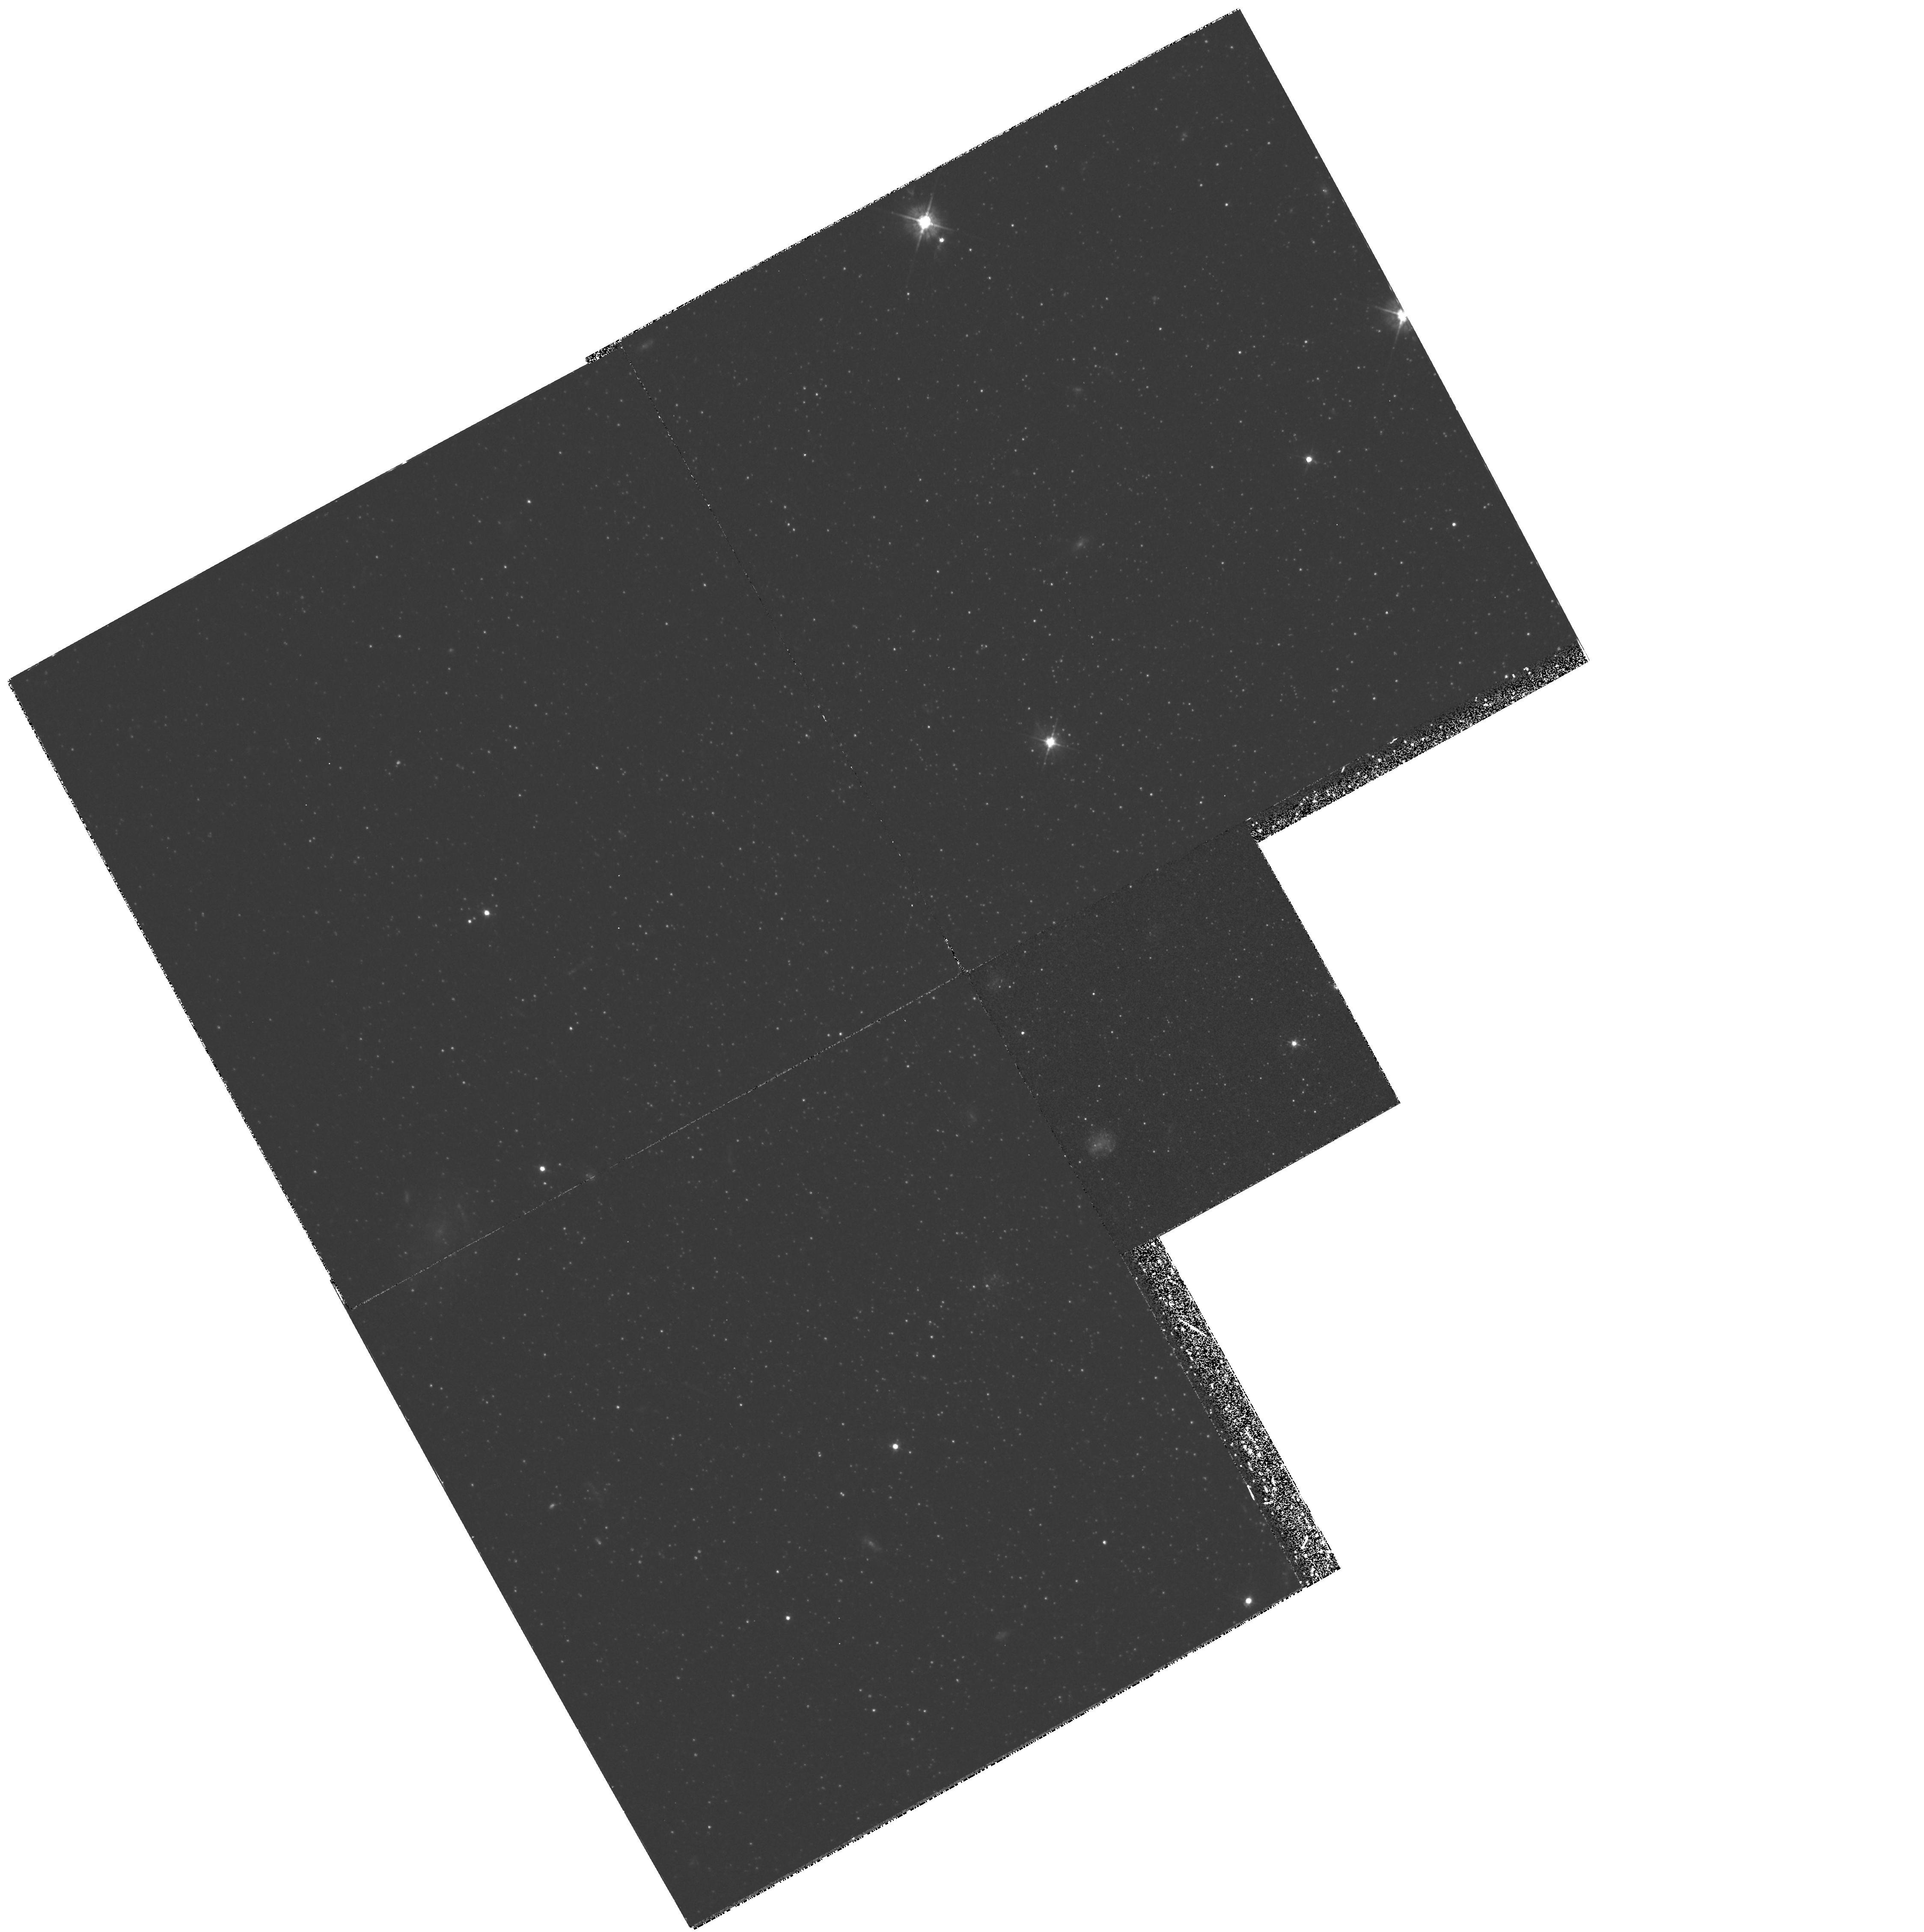
Target: ANDROMEDA-I. Instrument: WFPC2/PC. Filter: F450W. Exposure: 3 h. Observation ID: hst_5325_01_wfpc2_pc_f450w_u2e701

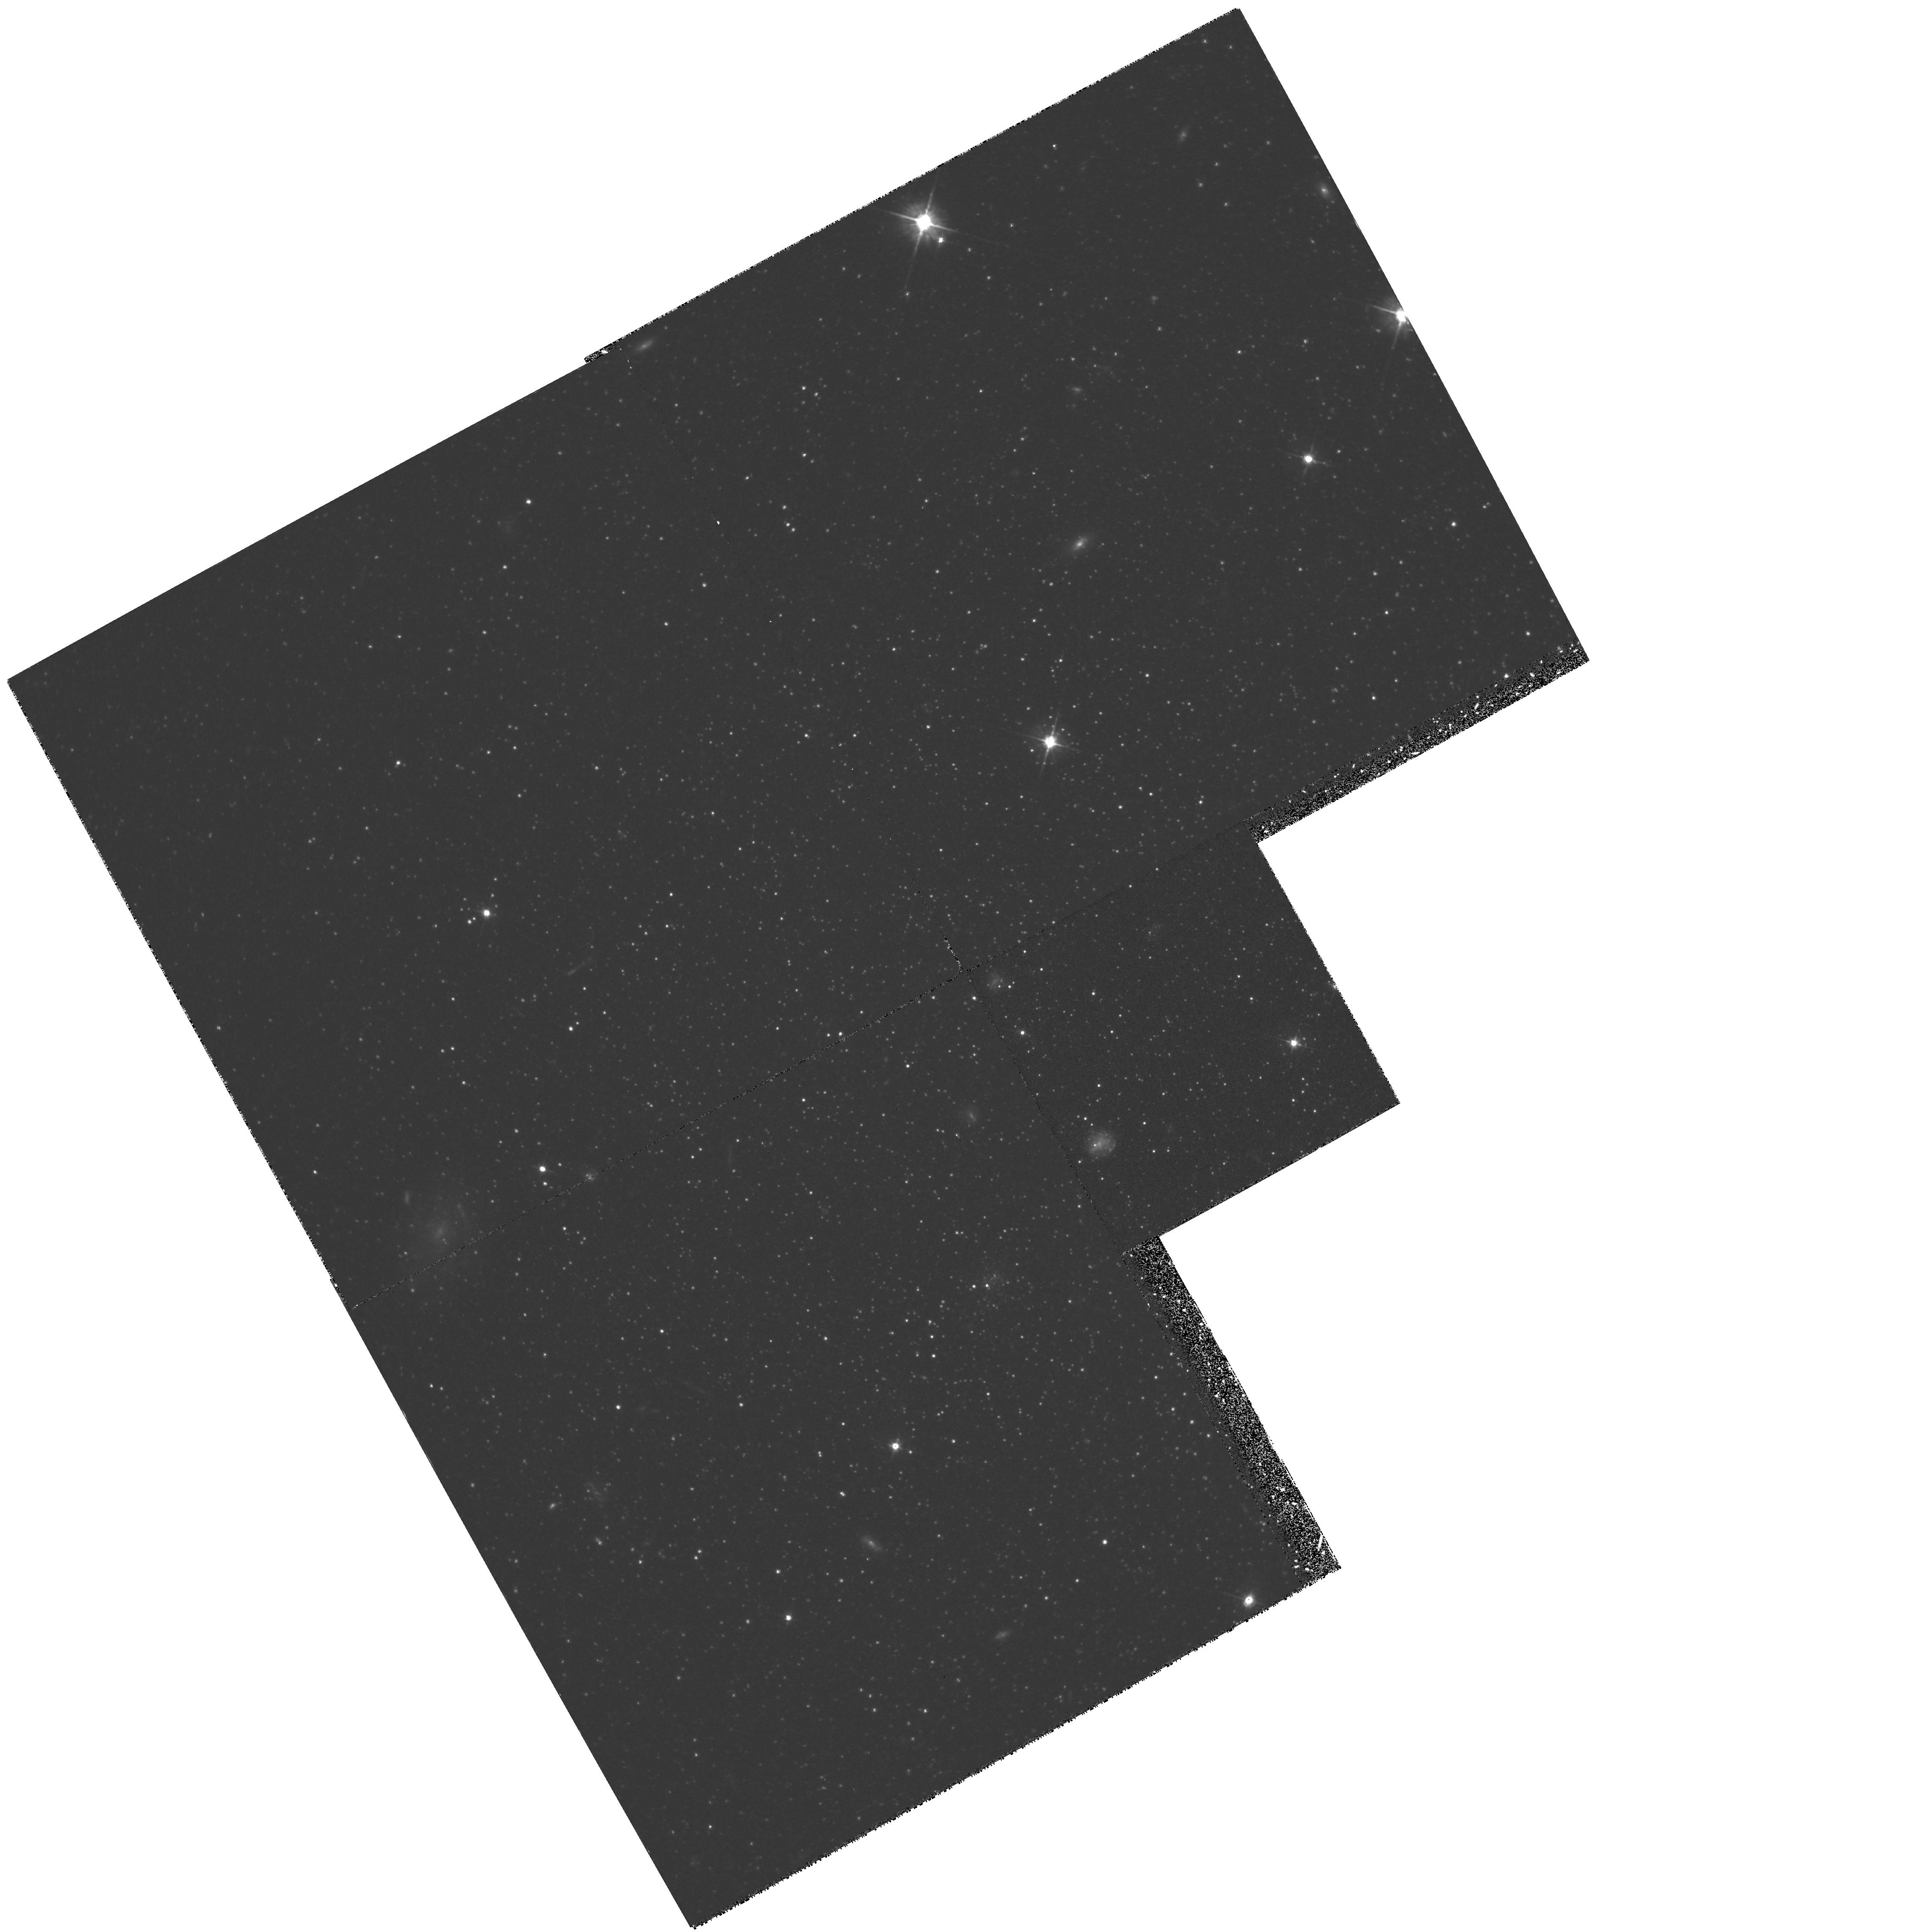
Target: ANDROMEDA-I. Instrument: WFPC2/PC. Filter: F555W. Exposure: 2 h. Observation ID: hst_5325_01_wfpc2_pc_f555w_u2e701

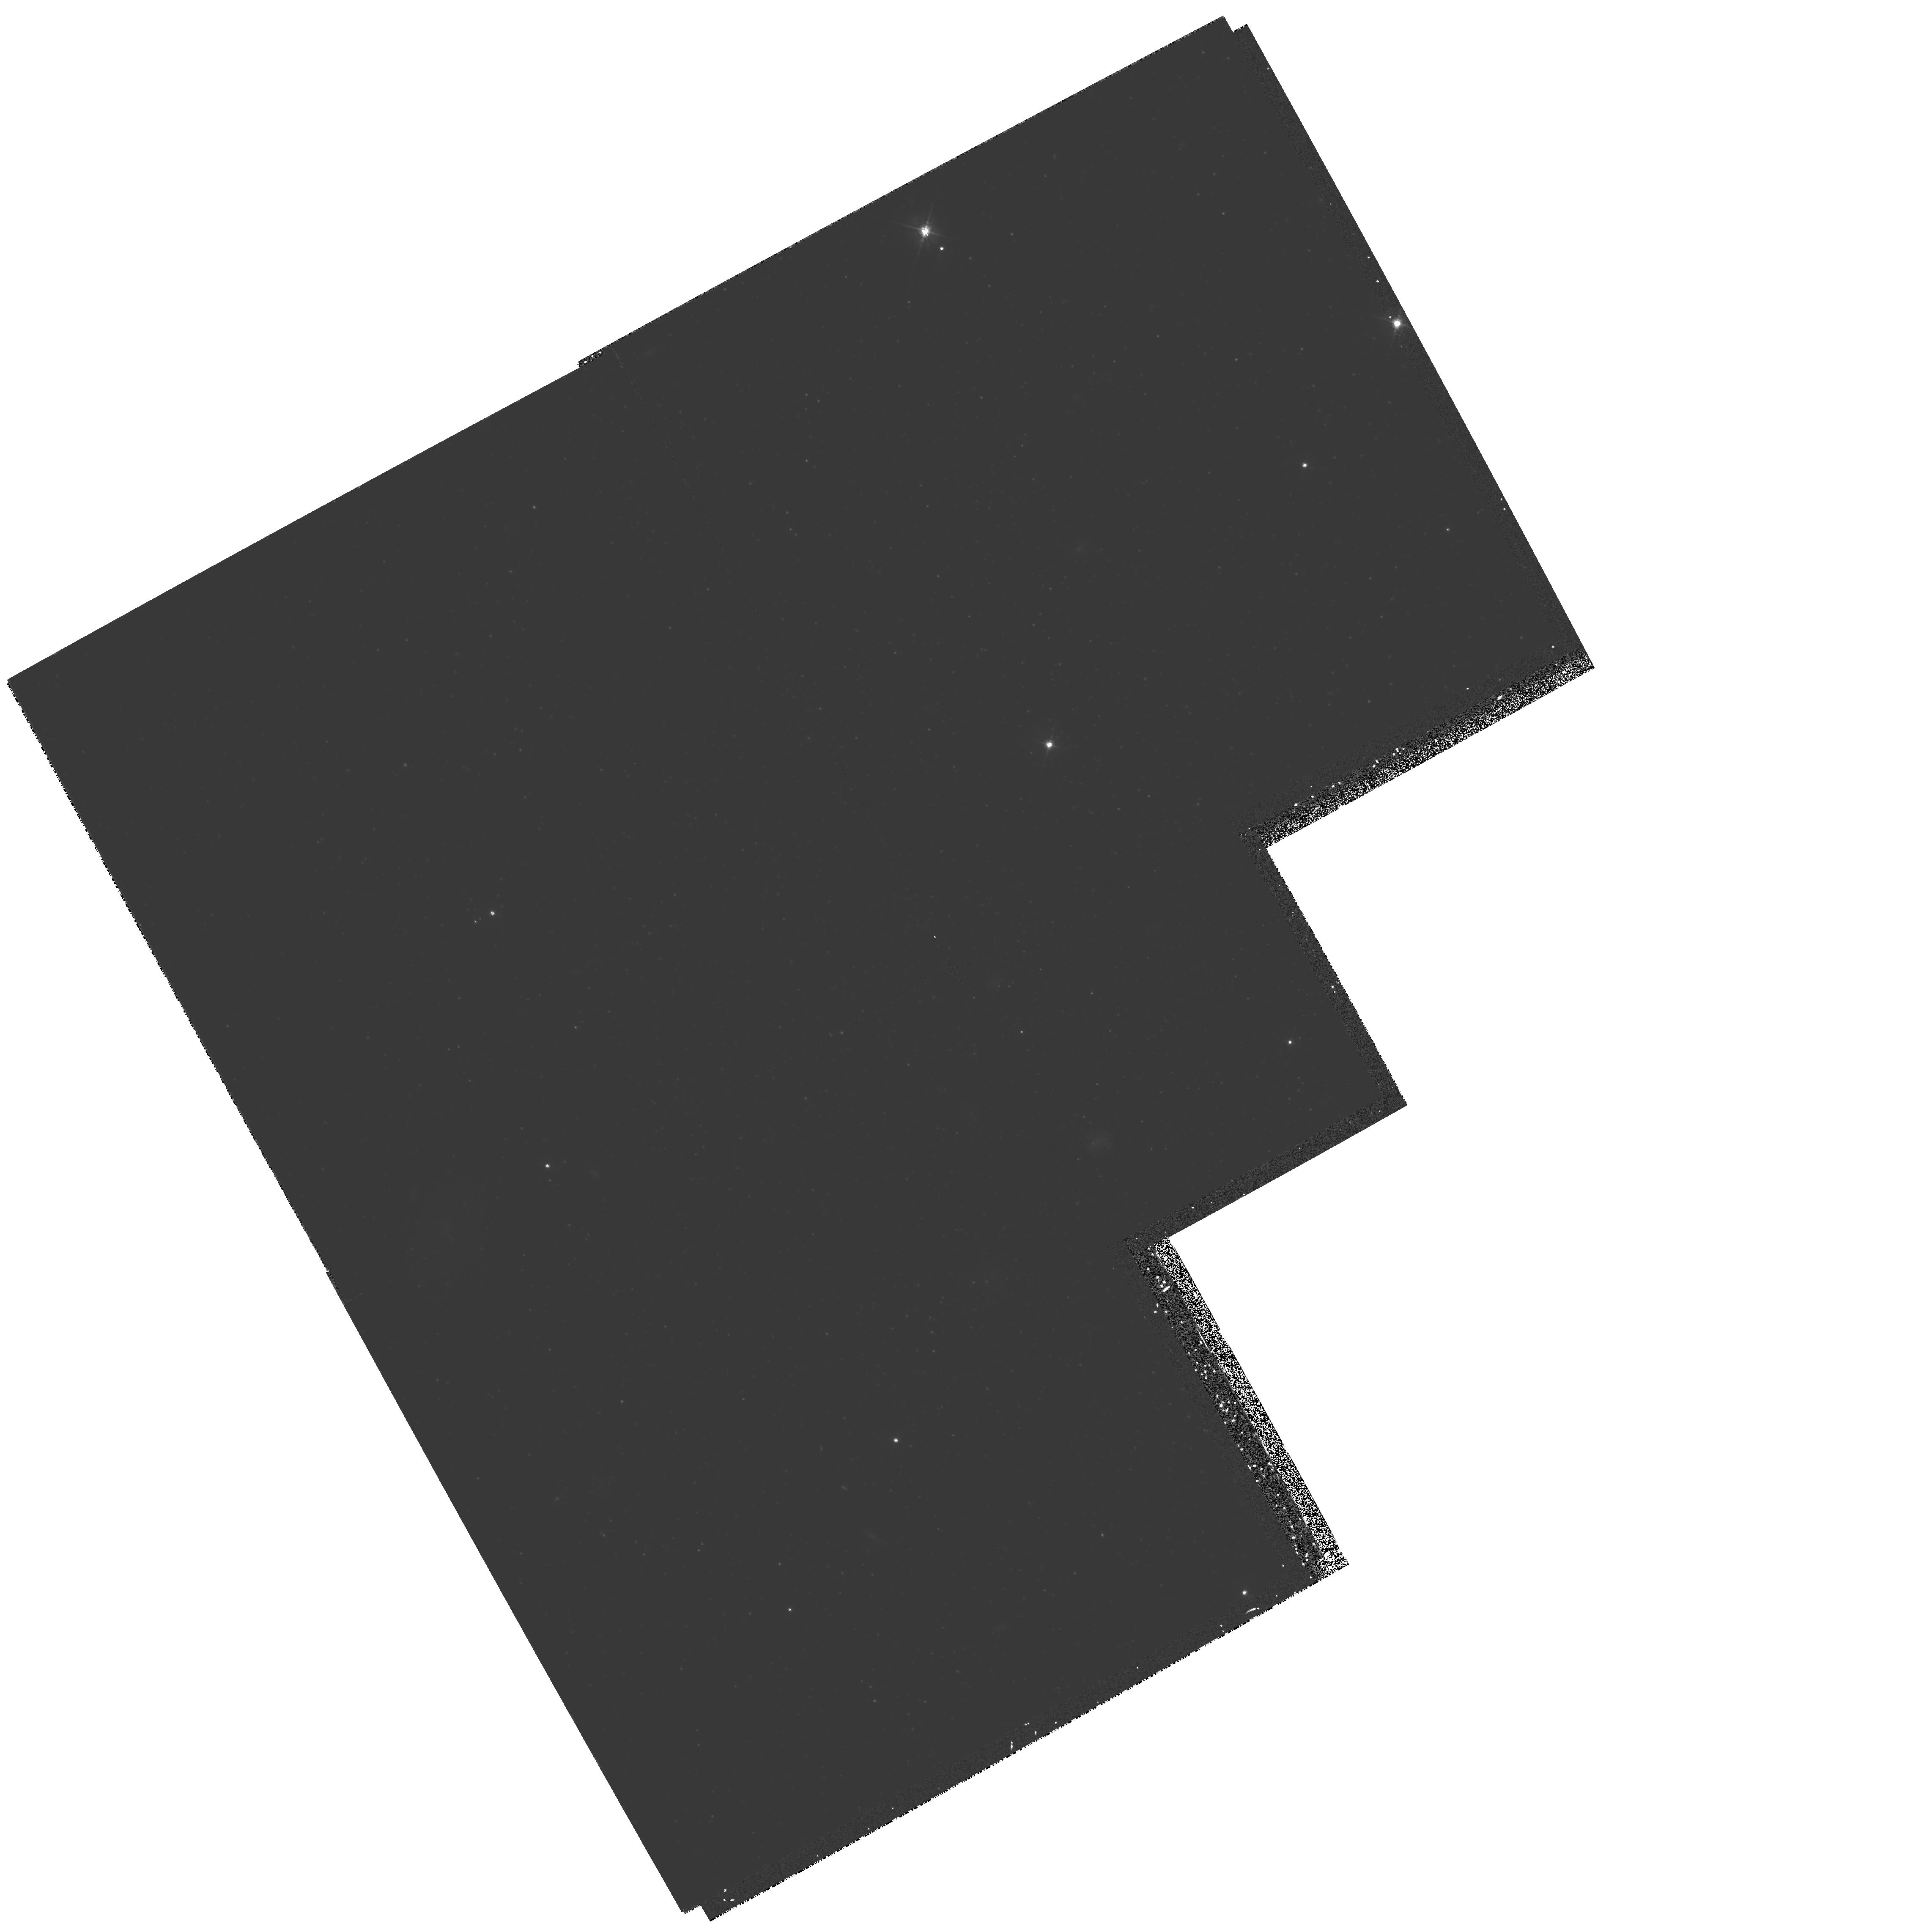
Target: ANDROMEDA-I. Instrument: WFPC2/PC. Filter: F450W. Exposure: 3.1 h. Observation ID: hst_5325_02_wfpc2_pc_f450w_u2e702

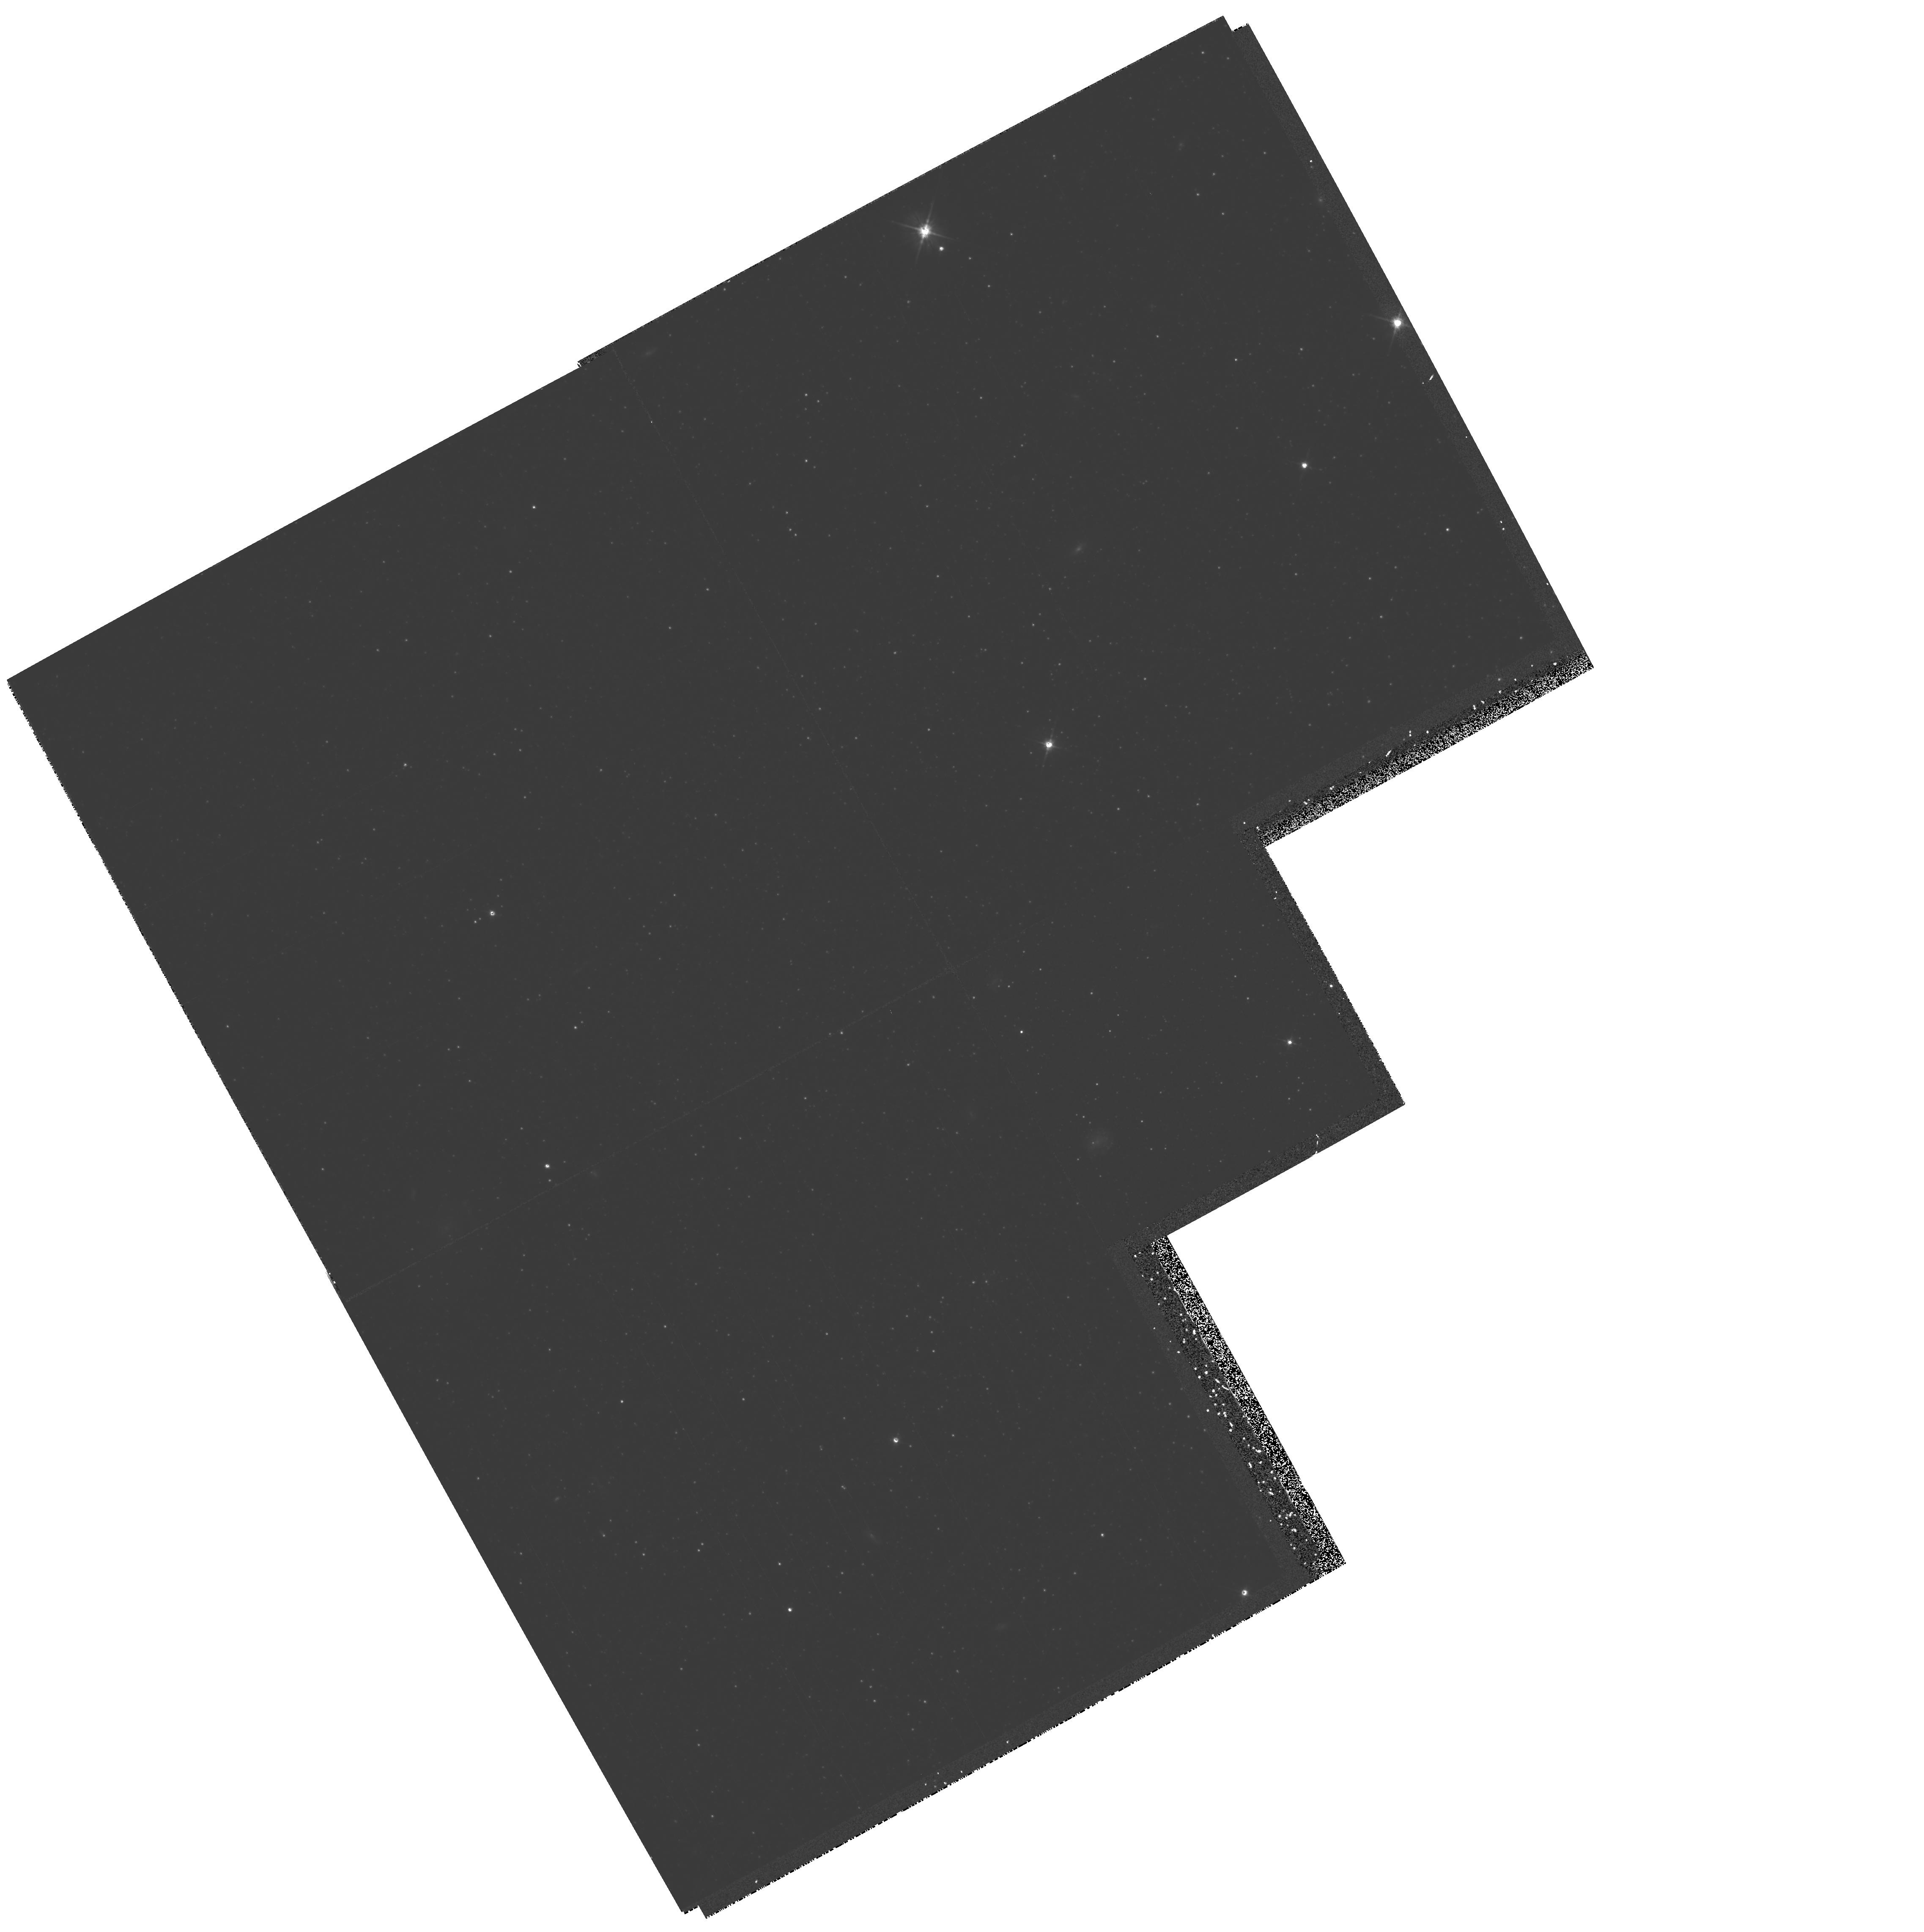
Target: ANDROMEDA-I. Instrument: WFPC2/PC. Filter: F555W. Exposure: 1.6 h. Observation ID: hst_5325_02_wfpc2_pc_f555w_u2e702

THE HORIZONTAL BRANCH OF THE M31 DWARF SPHEROIDAL COMPANION ANDROMEDA-I: CYCLE4 MEDIUM (PI: Da Costa, Gary Stewart)

WFPC2 imaging of a field near the center of the dwarf spheroidal companion to M31, Andromeda-I, will be used to construct a color- magitude diagram that will reveal for the first time the morphology of the horizontal branch in this system. The dwarf spheroidal companions to the Galaxy show a large diversity of horizontal branch types and many show redder horizontal branches than would be expected from their generally low metal abundances. This trend of red horizontal branches despite low abundances, seen in both the galactic dwarf spheroidals and in some outer galactic halo globular clusters, is frequently taken as an indication that these objects formed later than the inner galactic halo. It is therefore of considerable interest to see if the And I, II and III dwarf spheroidal galaxies, which are objects in the outer halo of M31, show this same effect in their horizontal branch morphologies. The TAC has granted time to observe one object and we have decided to concentrate on And I, the most luminous and least affected by bright galactic field stars of the And systems. Subsidiary results that will also follow from this project include a comparison of horizontal branch and giant-branch-tip distance and an estimate of the internal abundance dispersion free from the complications caused by AGB star contamination on the upper giant branch.